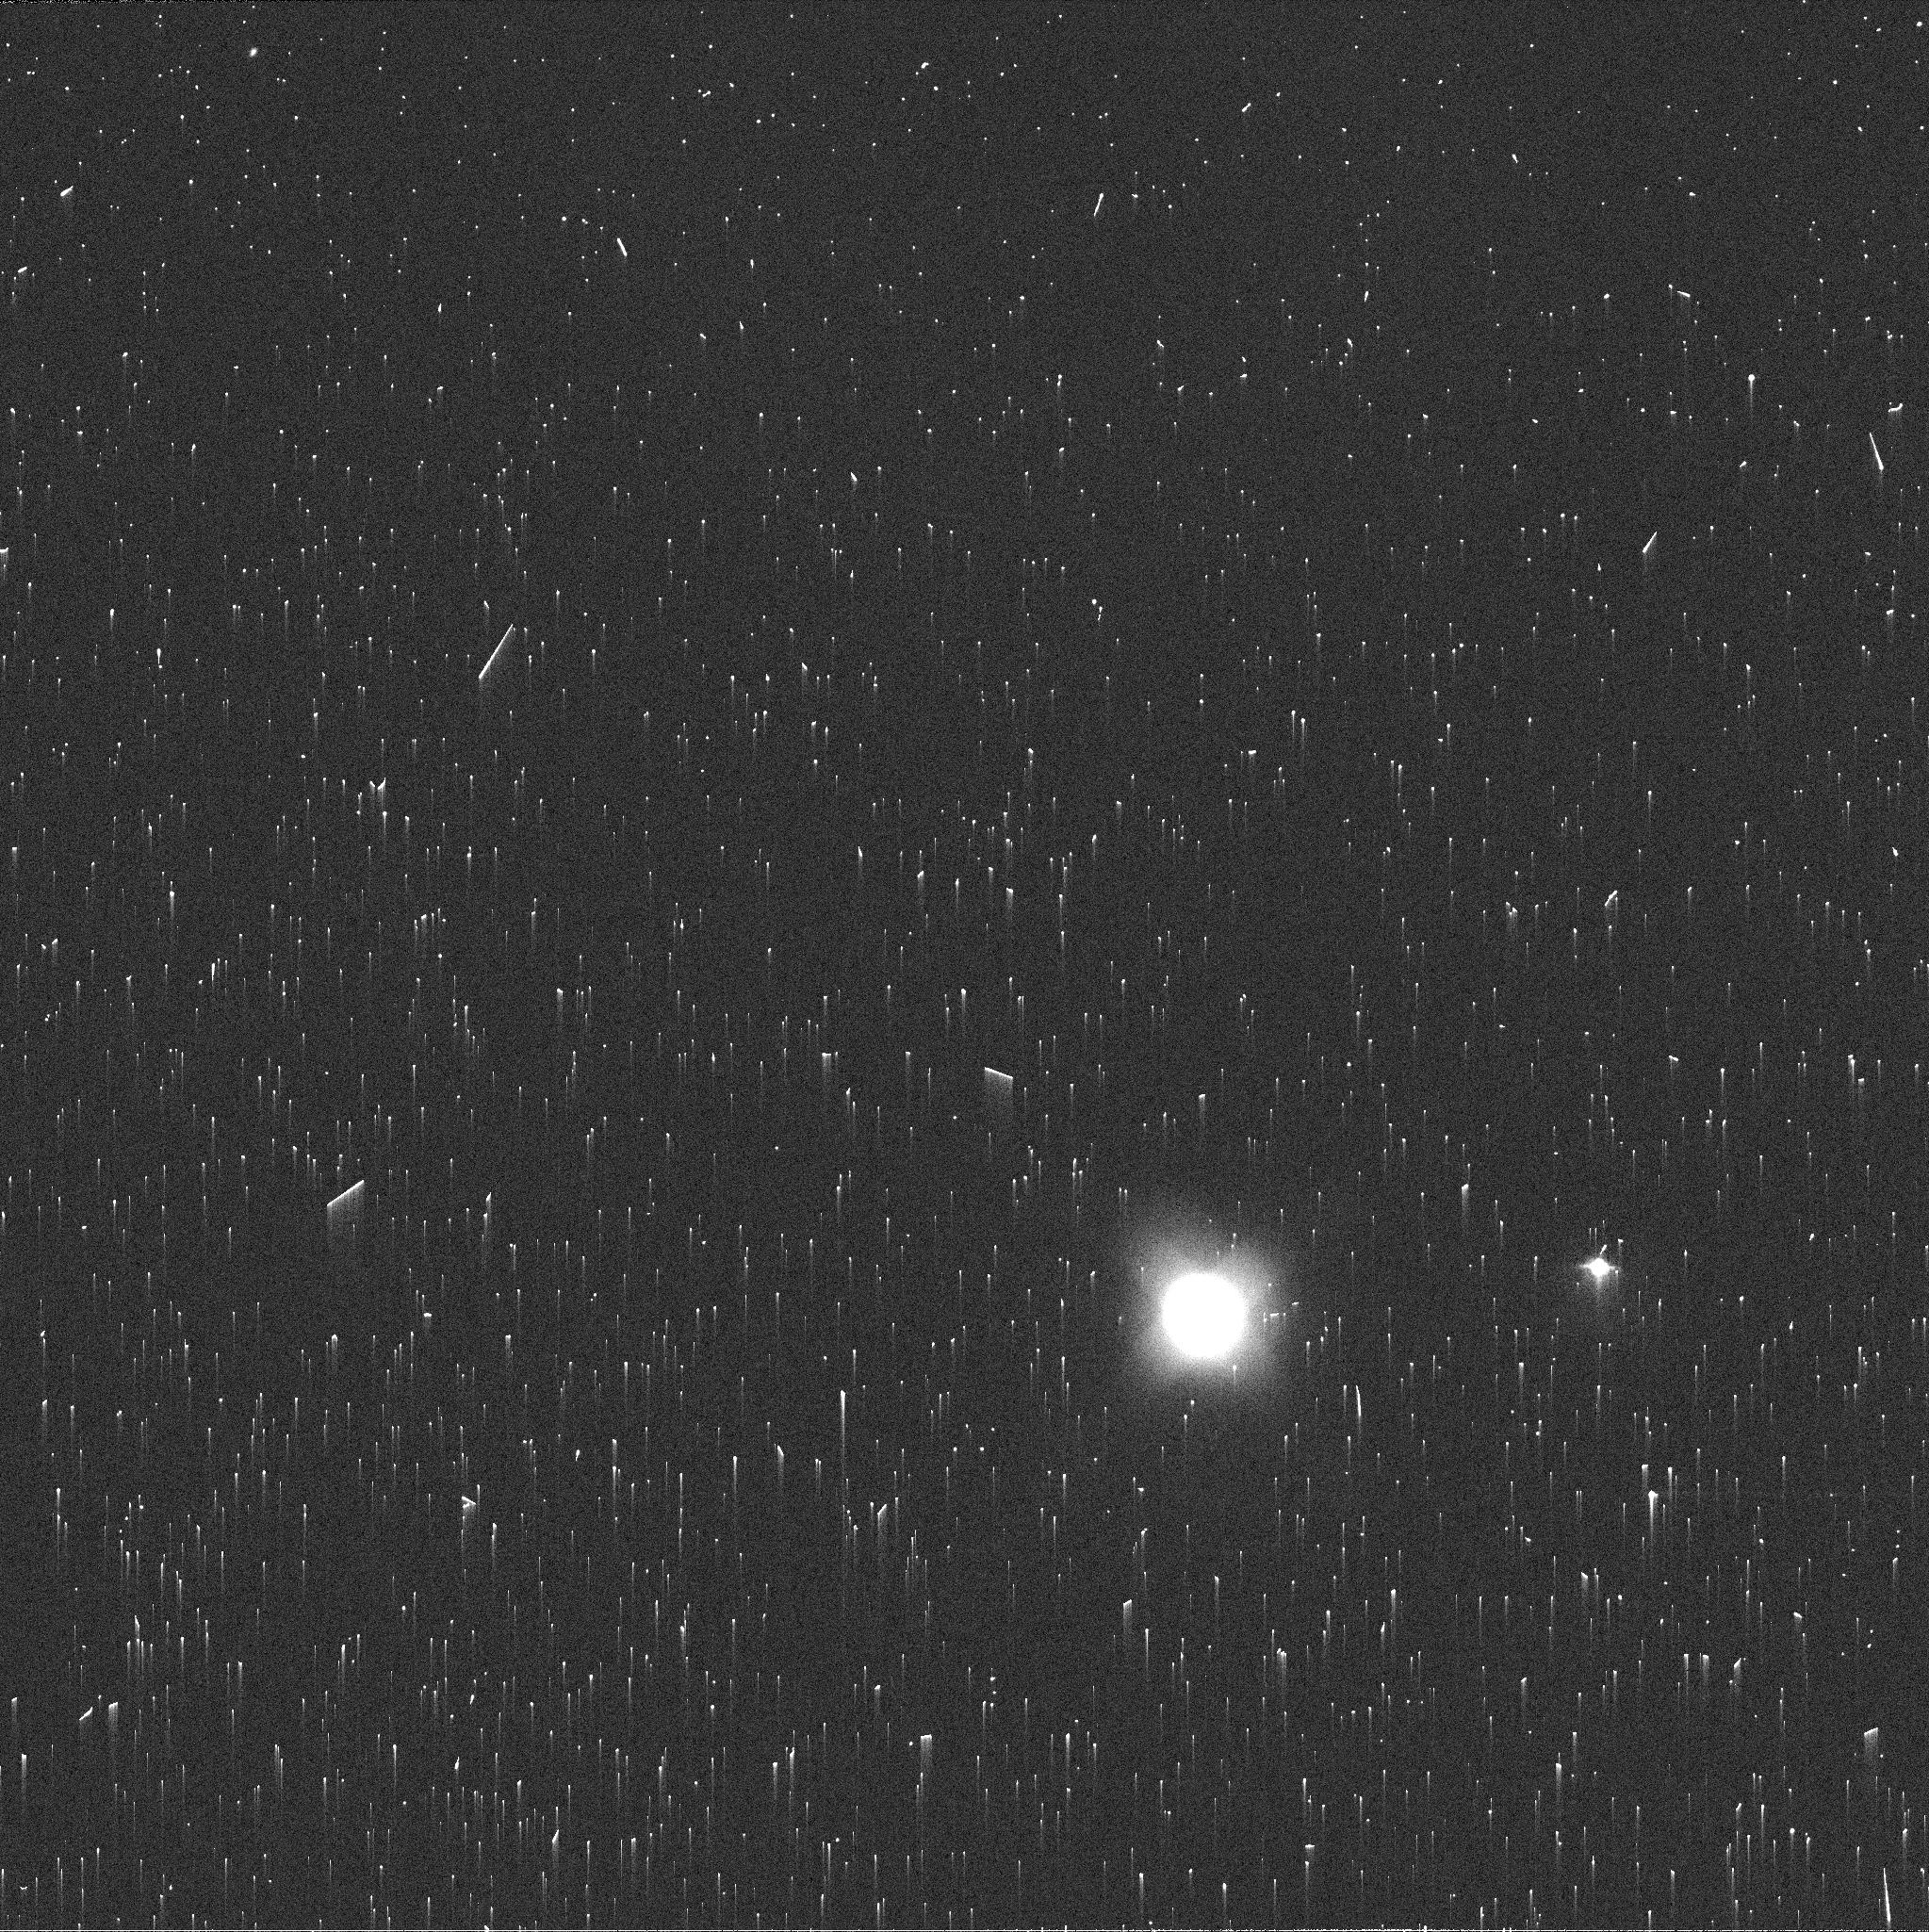
Target: NEPTUNE-MAPS. Instrument: WFC3/UVIS. Filter: FQ619N. Exposure: 2 min. Observation ID: iew629o7q

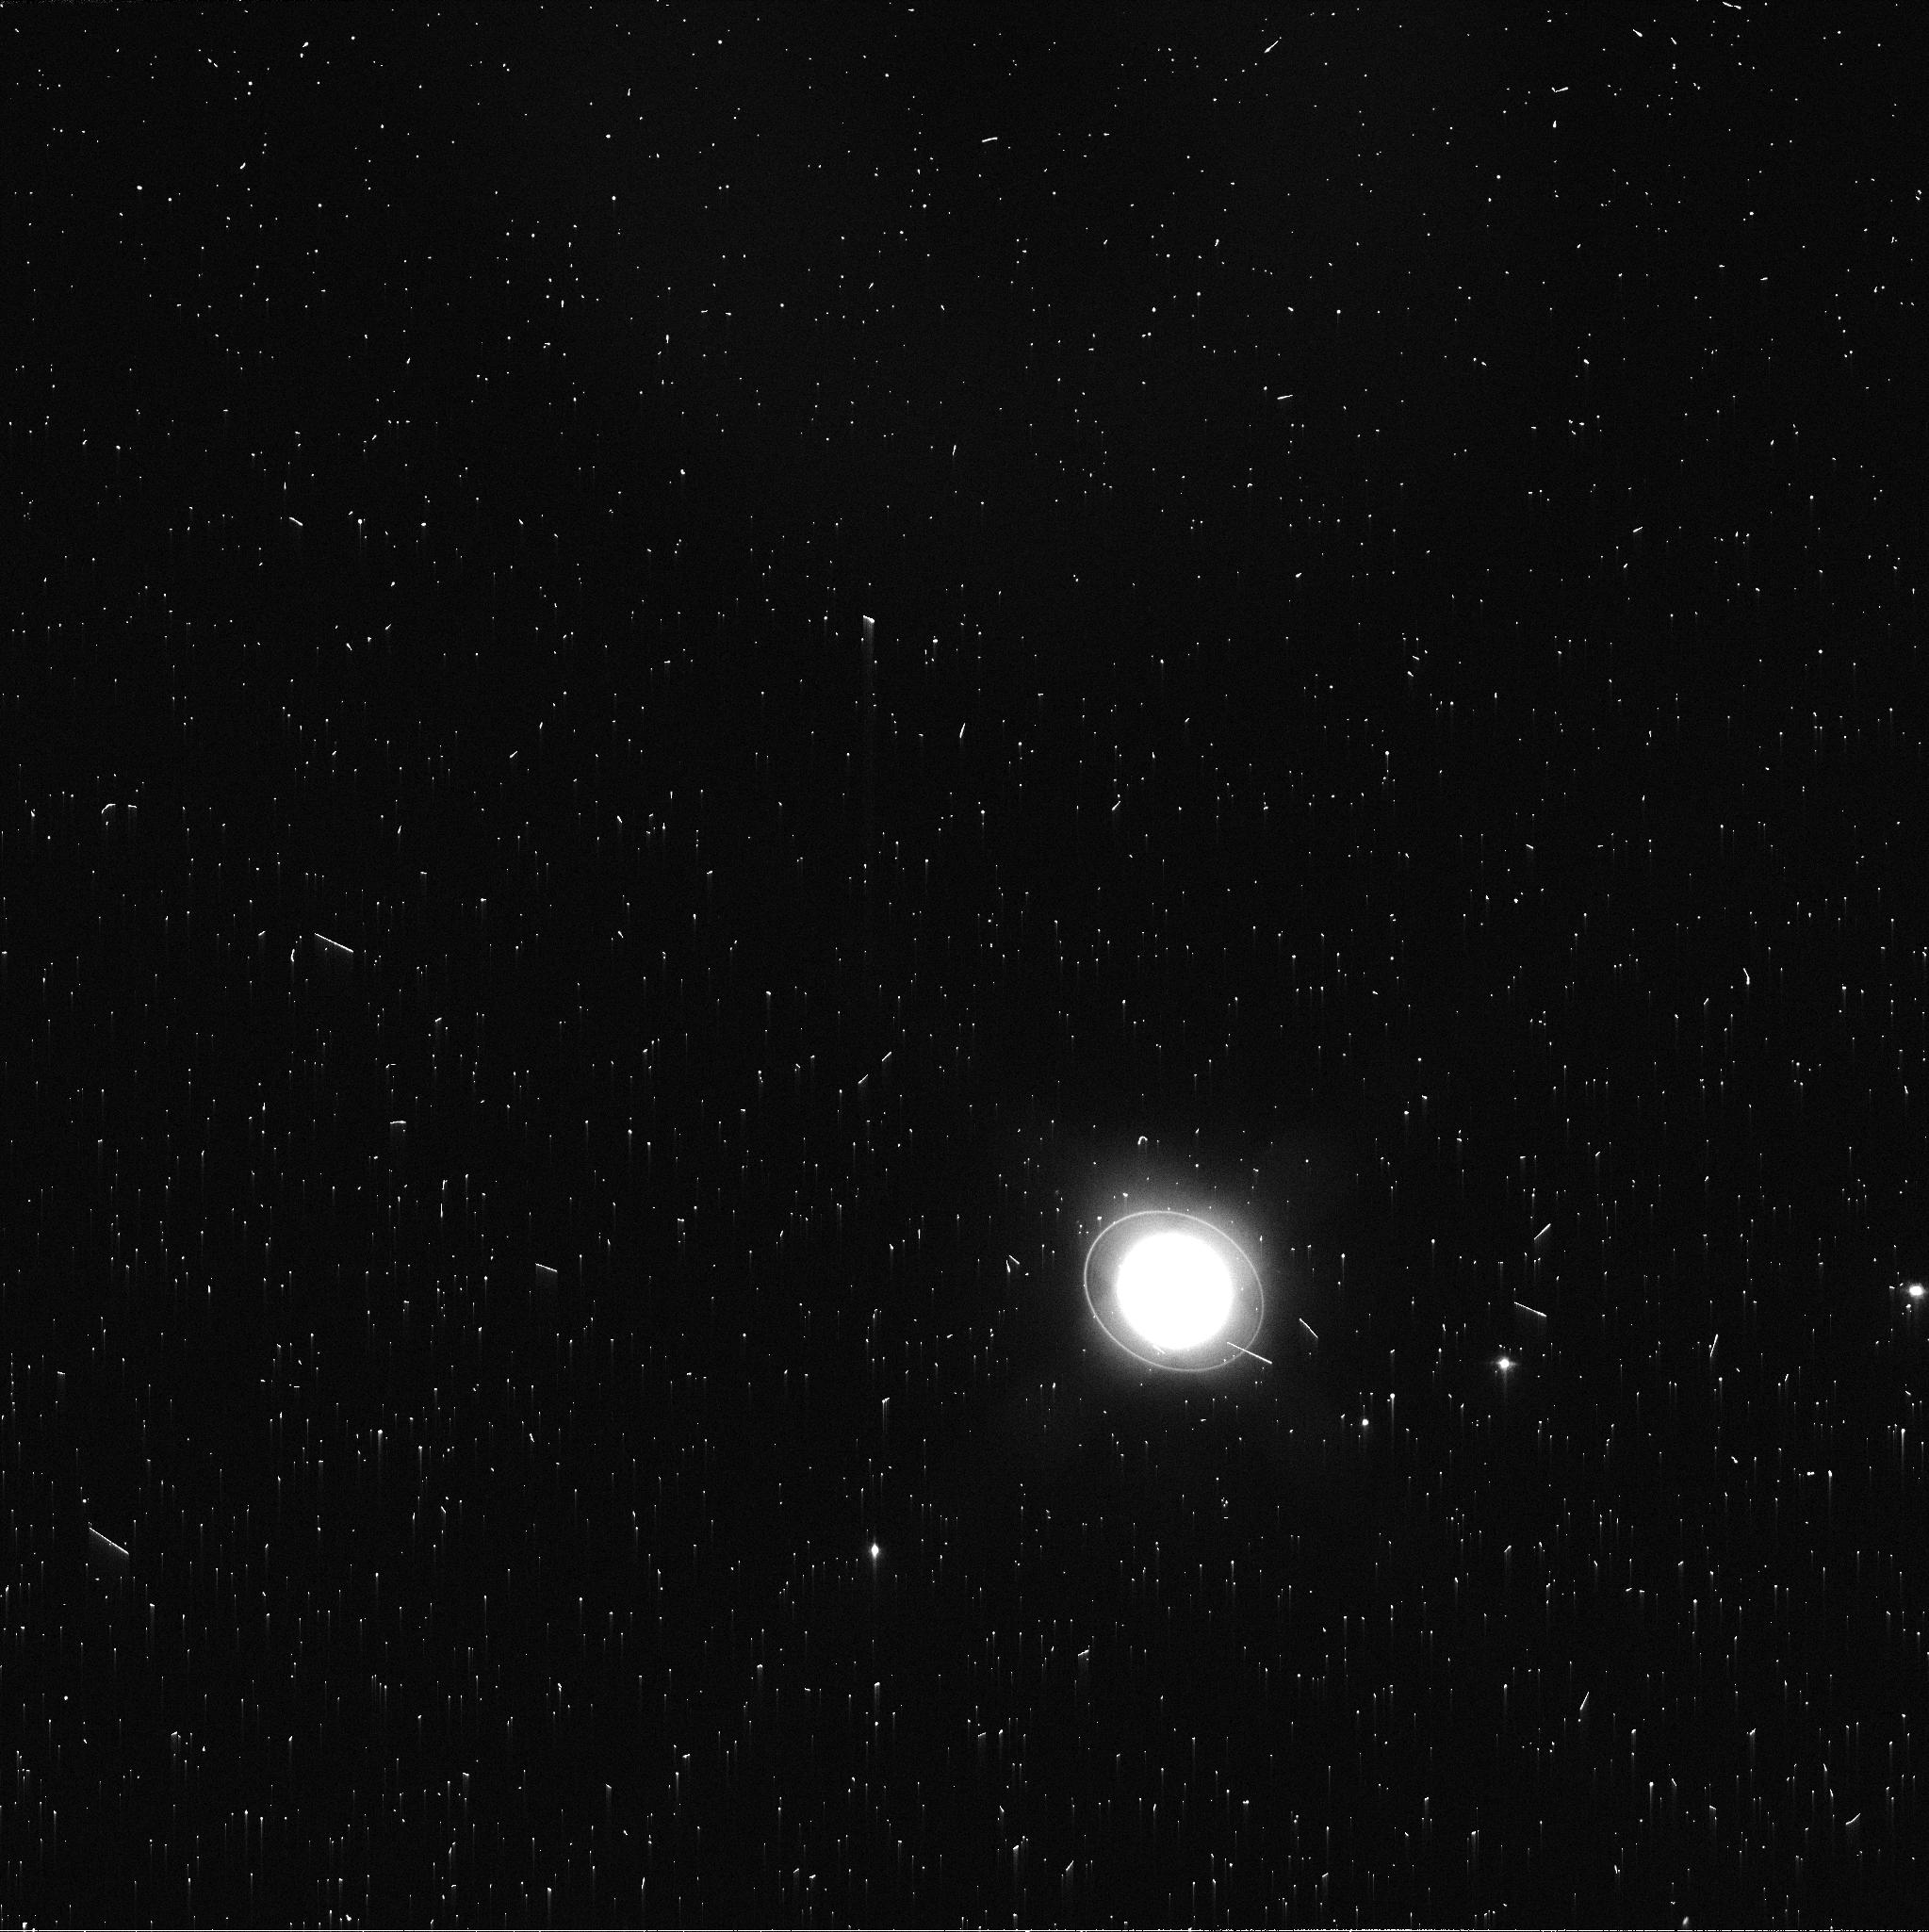
Target: URANUS-MAPS. Instrument: WFC3/UVIS. Filter: FQ619N. Exposure: 2 min. Observation ID: iew601rpq

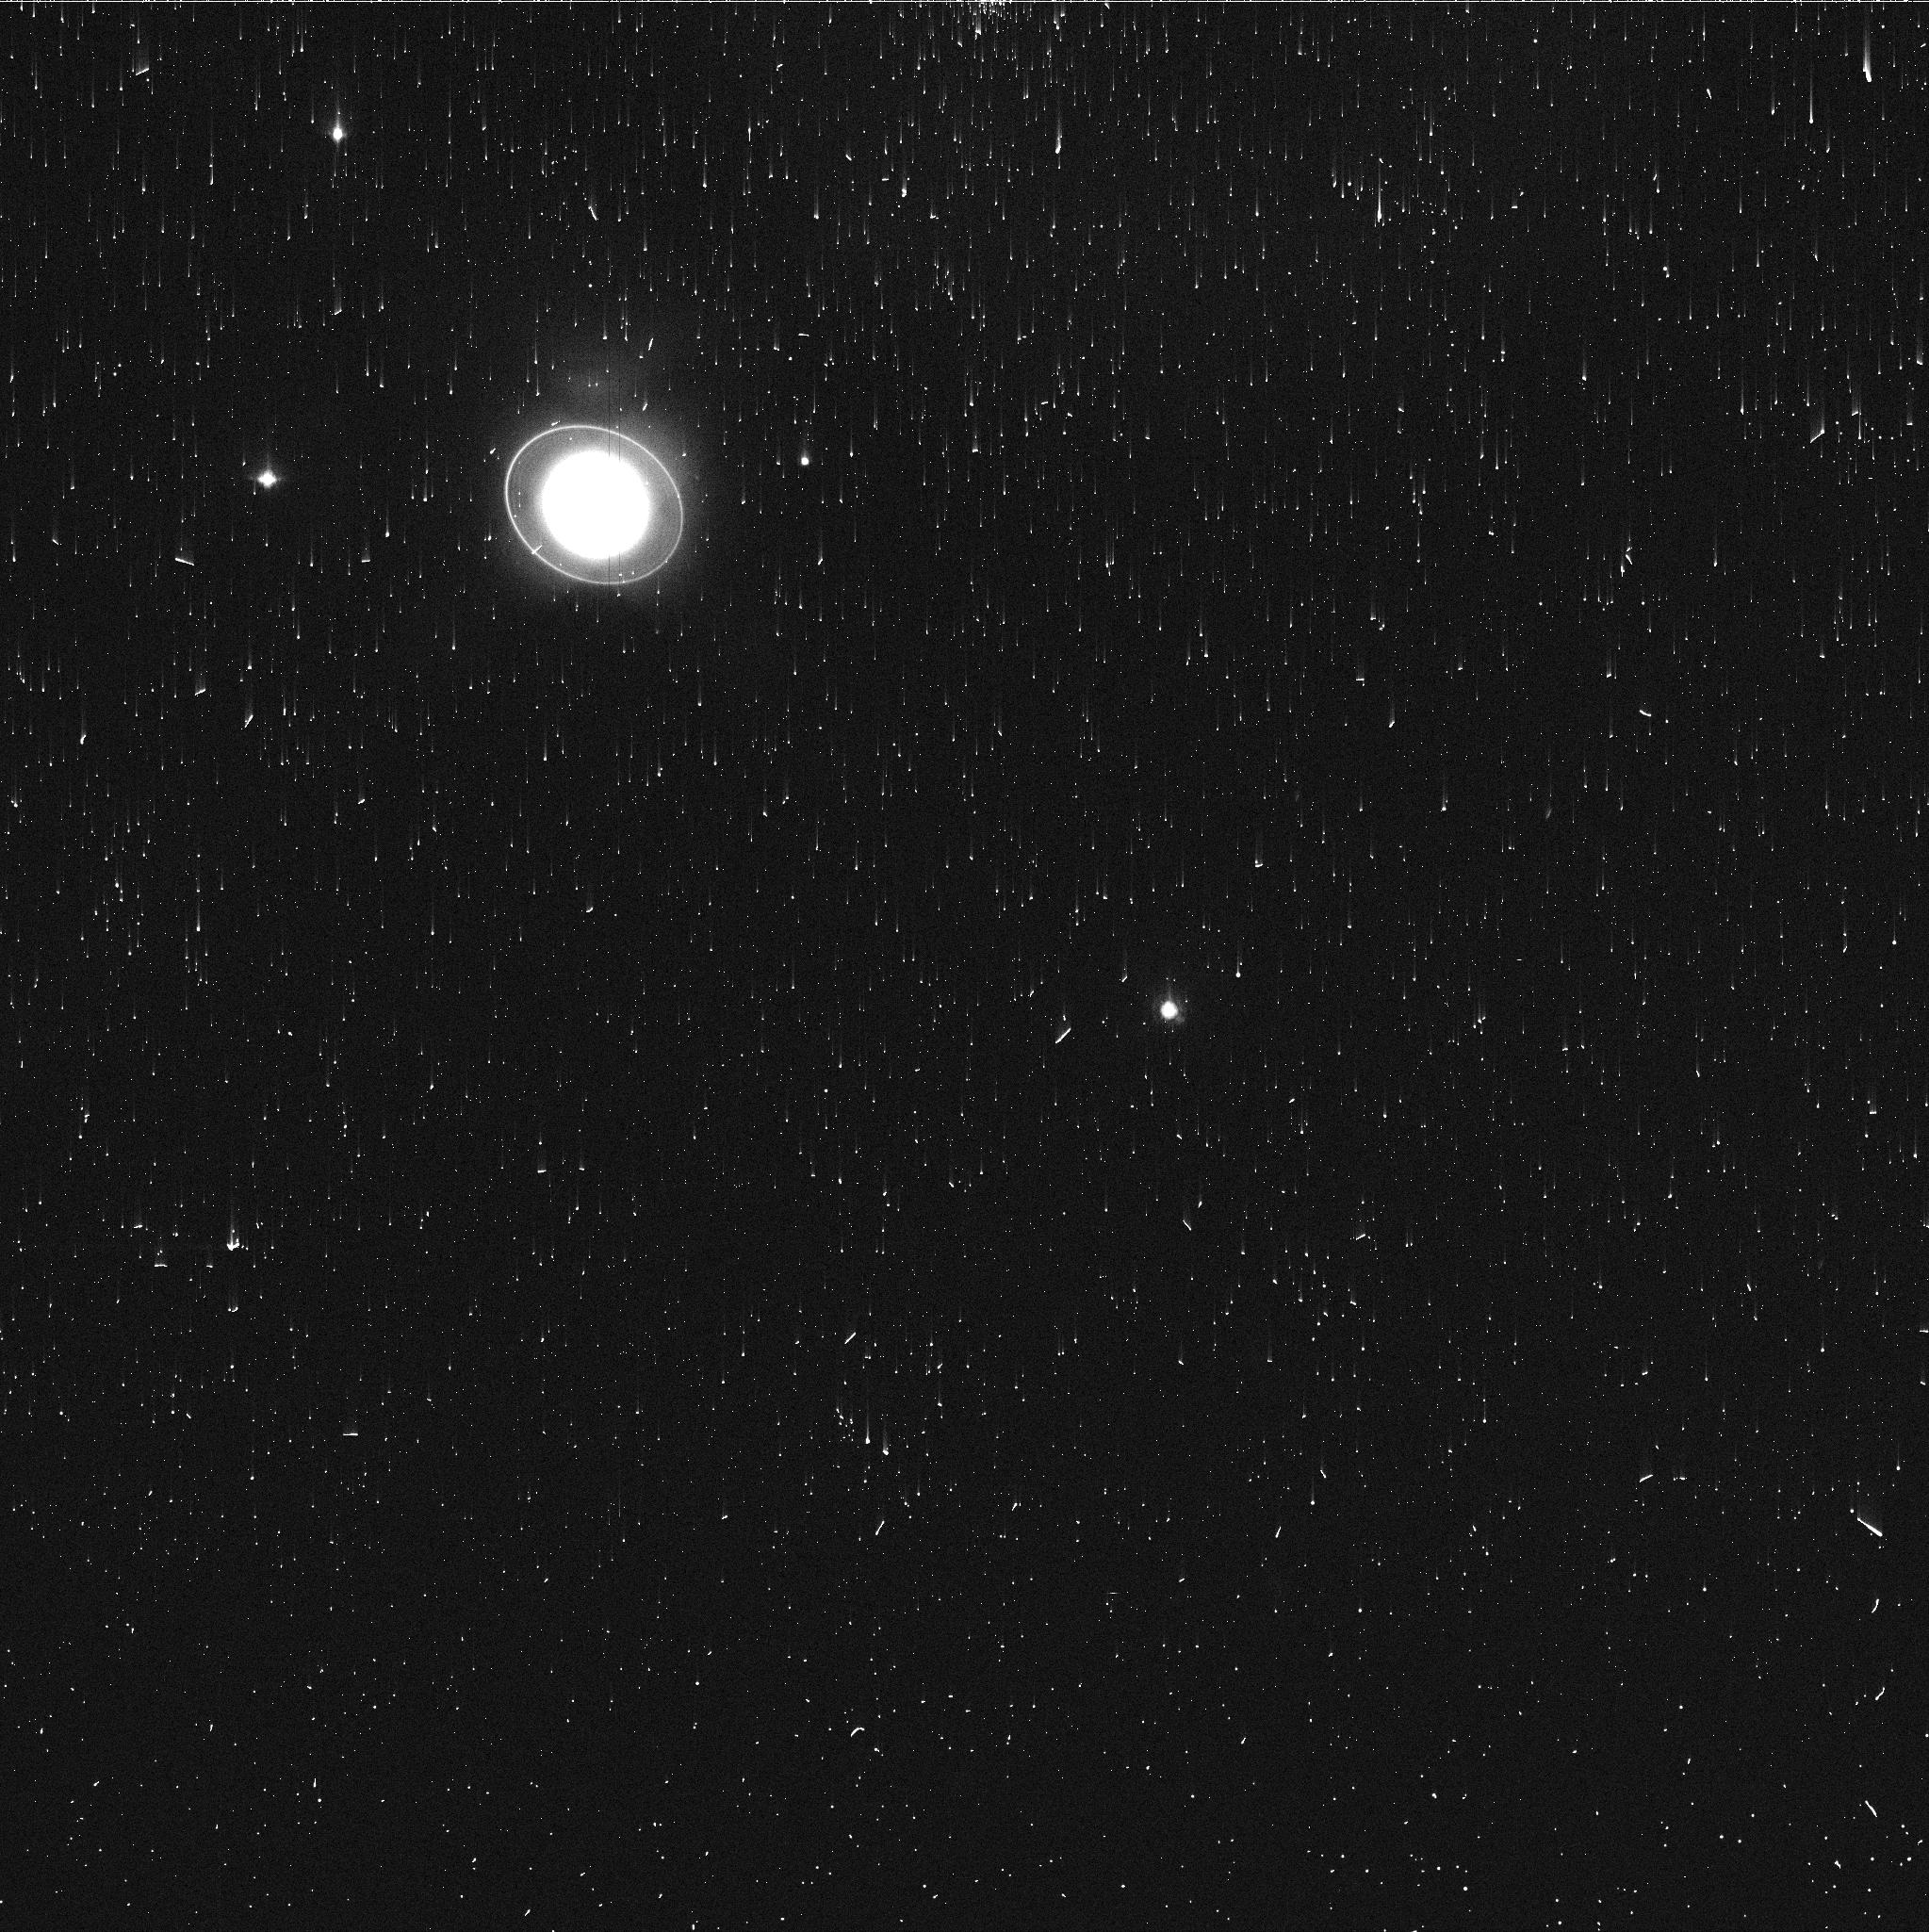
Target: URANUS-MAPS. Instrument: WFC3/UVIS. Filter: FQ727N. Exposure: 3 min. Observation ID: iew607hbq

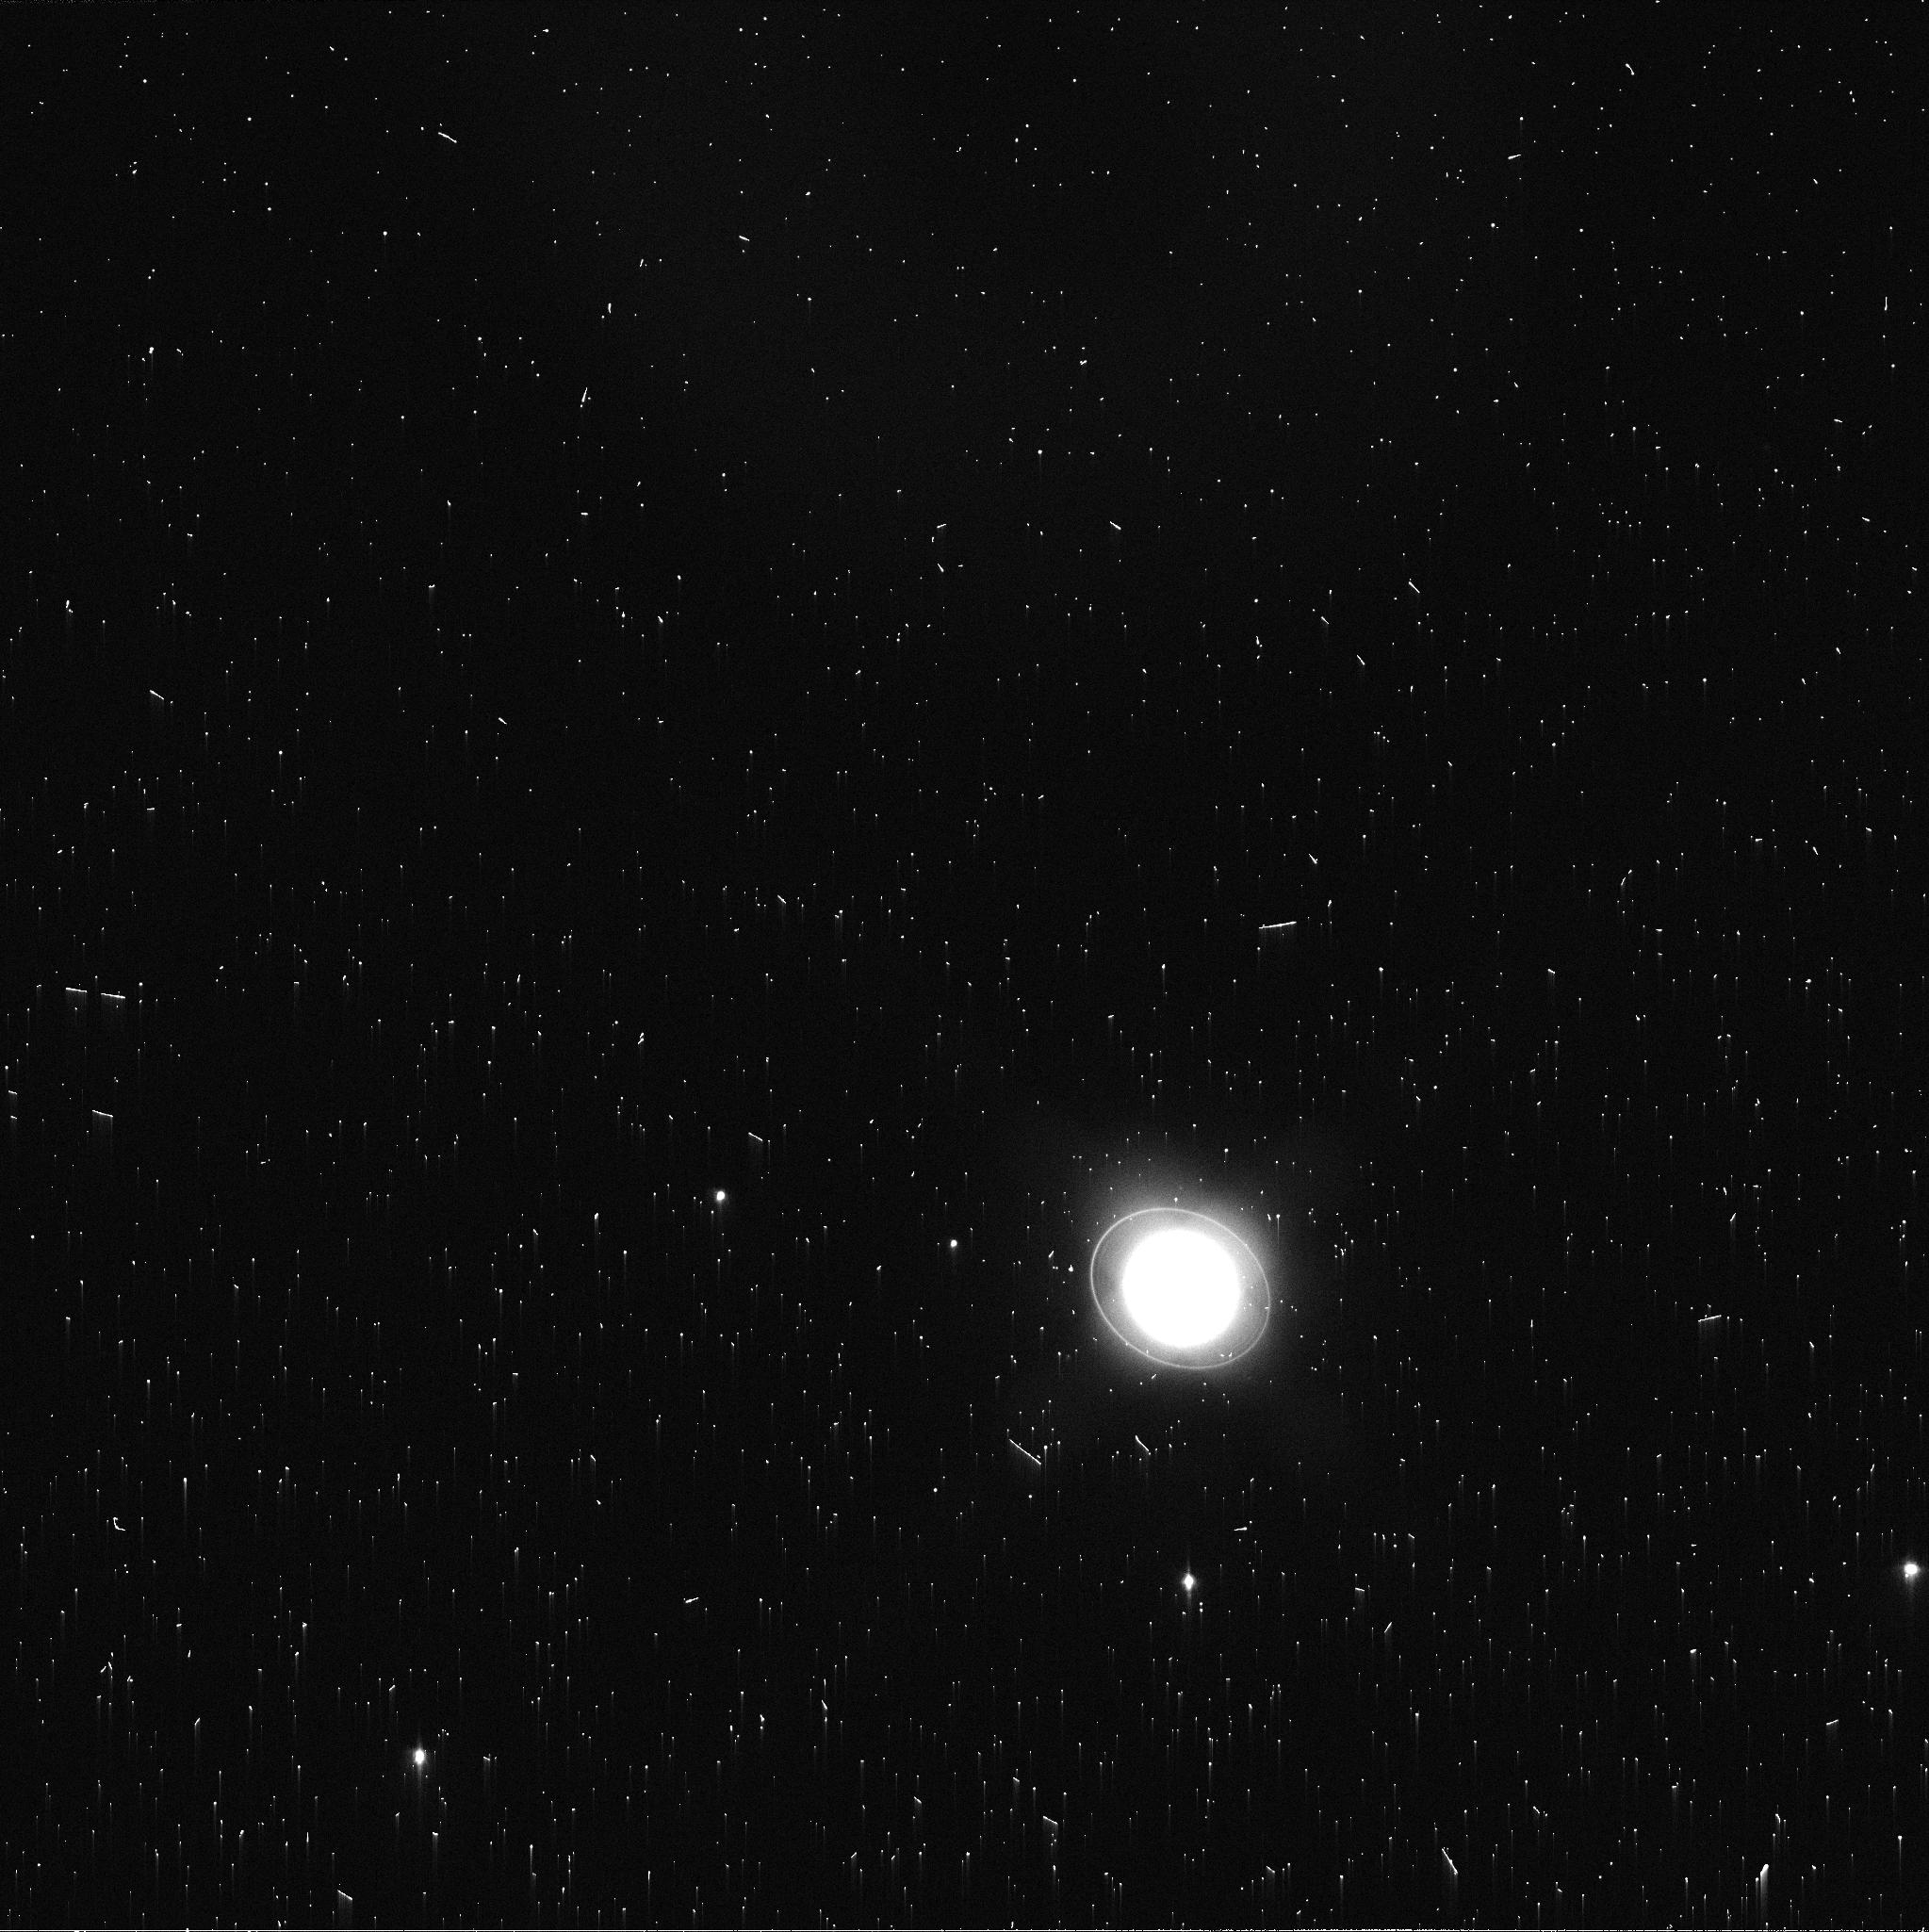
Target: URANUS-MAPS. Instrument: WFC3/UVIS. Filter: FQ619N. Exposure: 2 min. Observation ID: iew604uxq

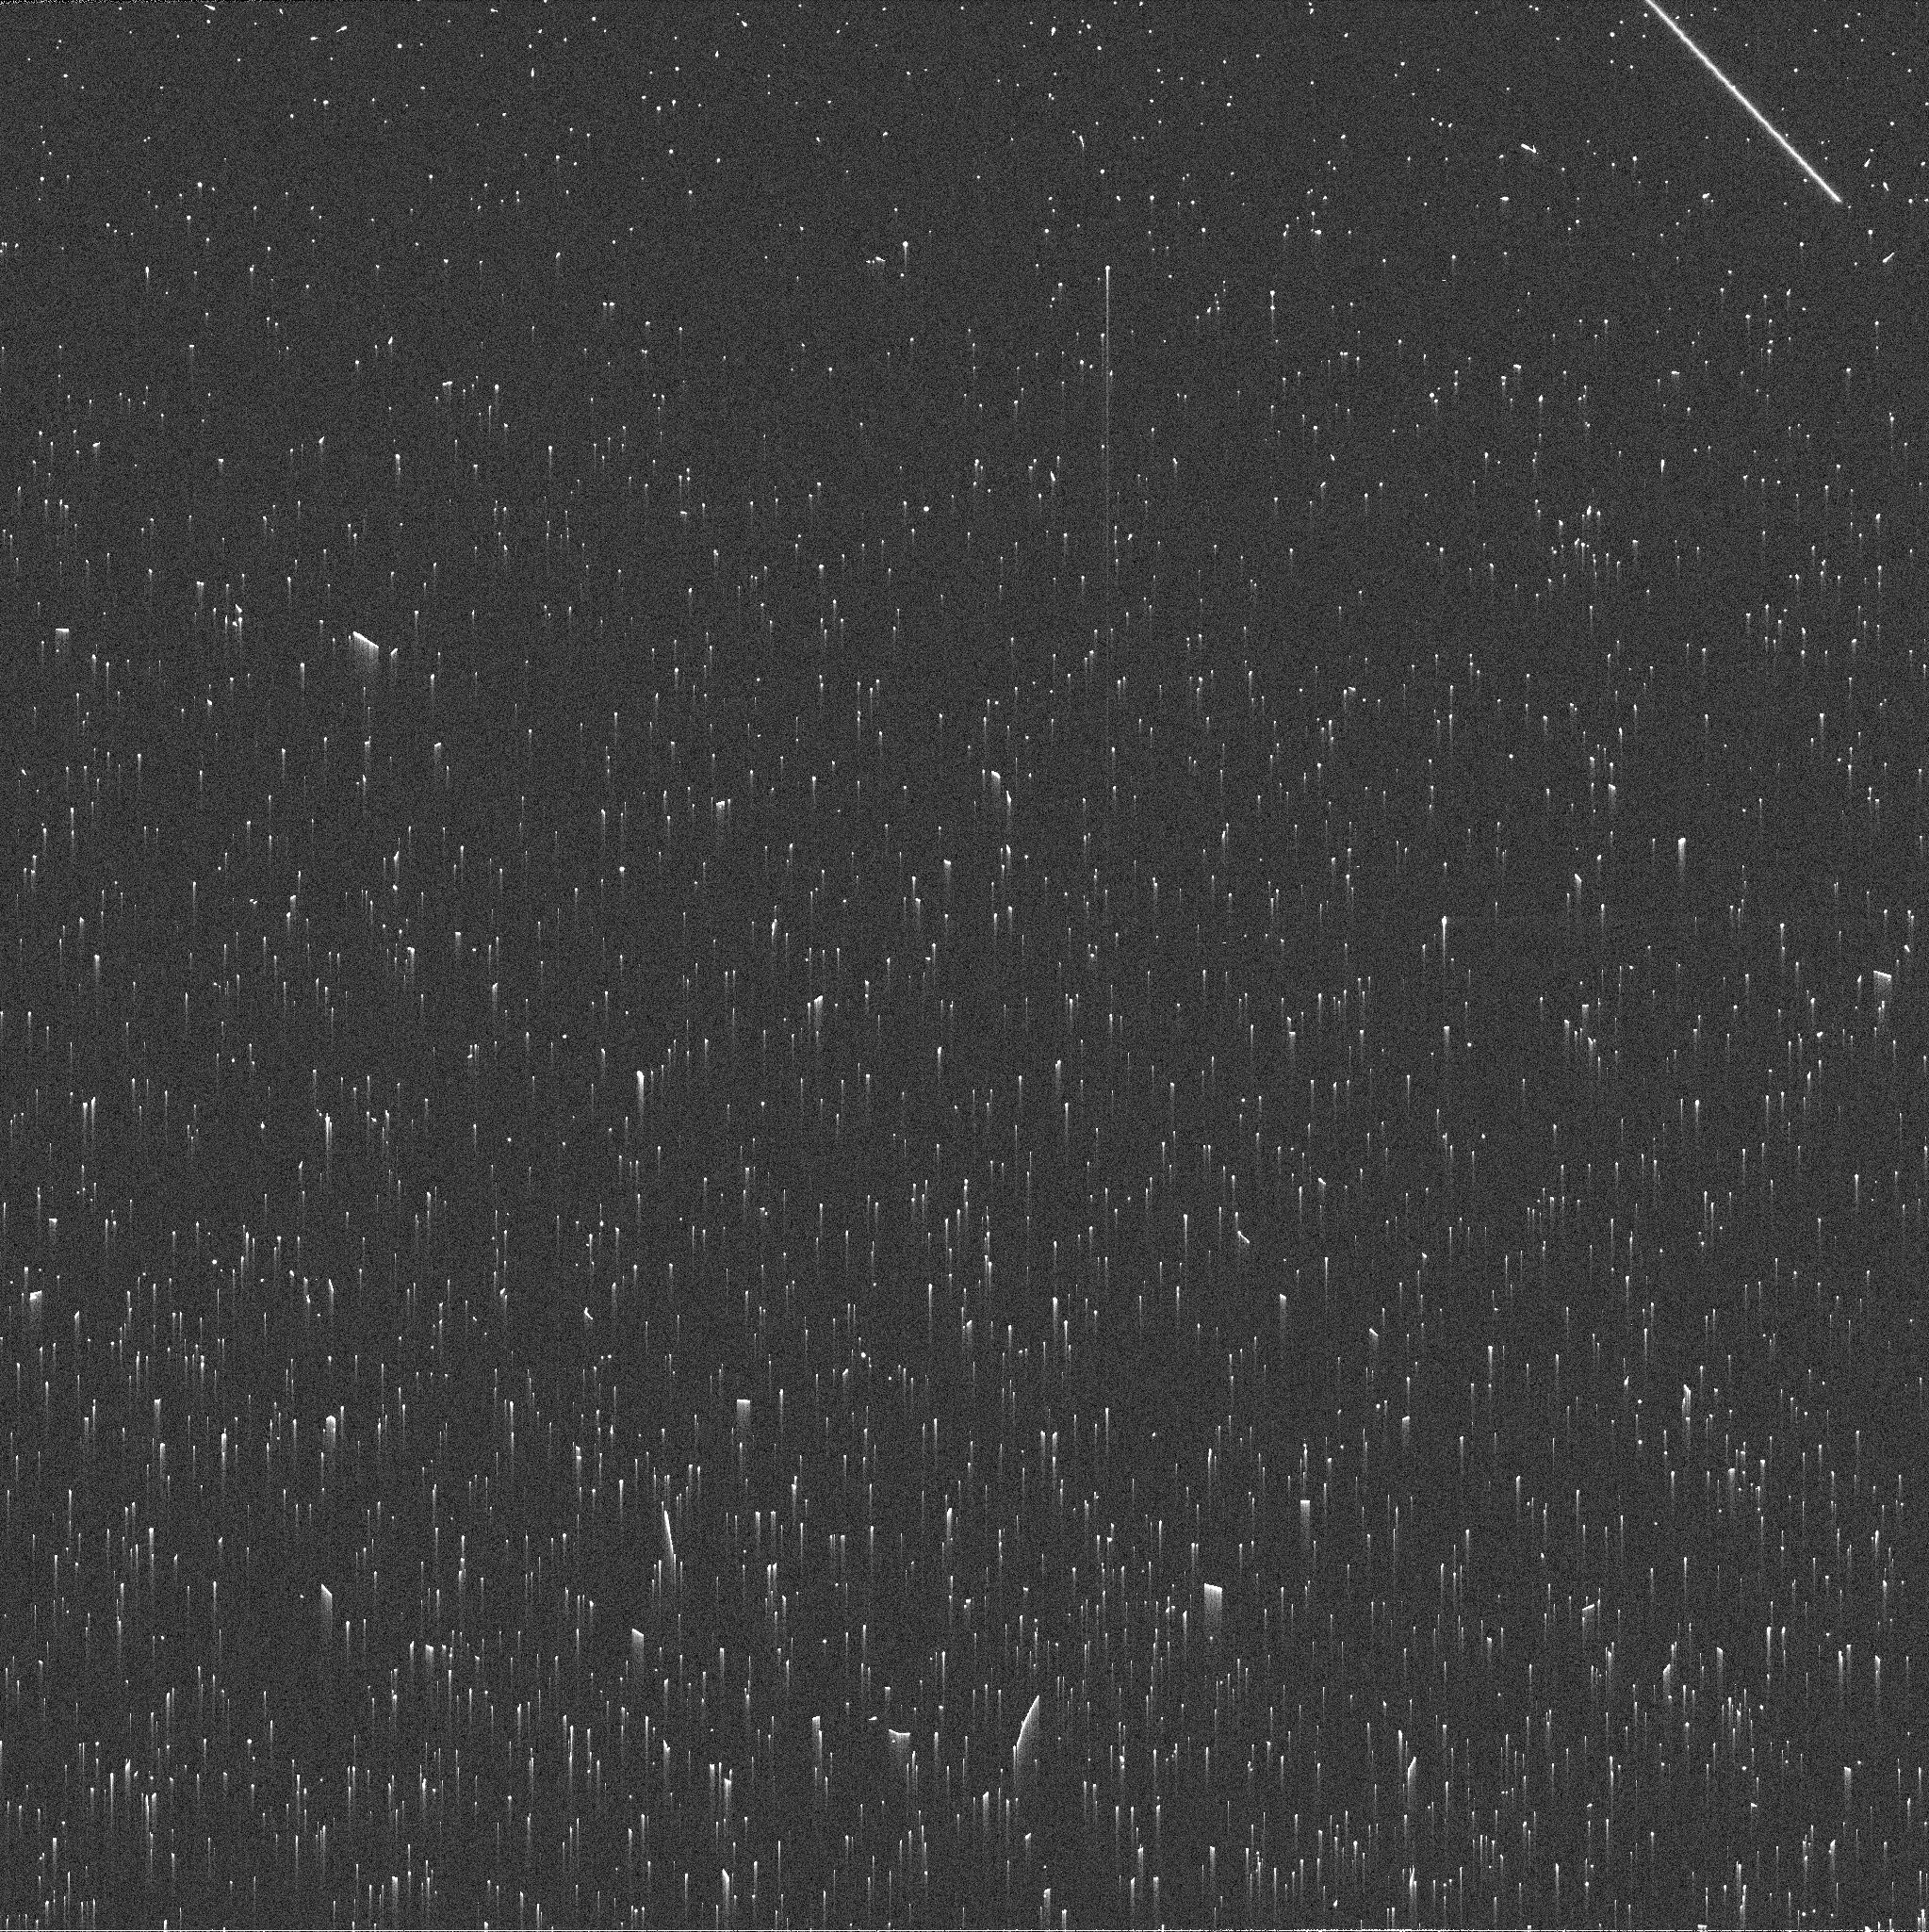
Target: NEPTUNE-MAPS. Instrument: WFC3/UVIS. Filter: FQ619N. Exposure: 2 min. Observation ID: iew623g6q

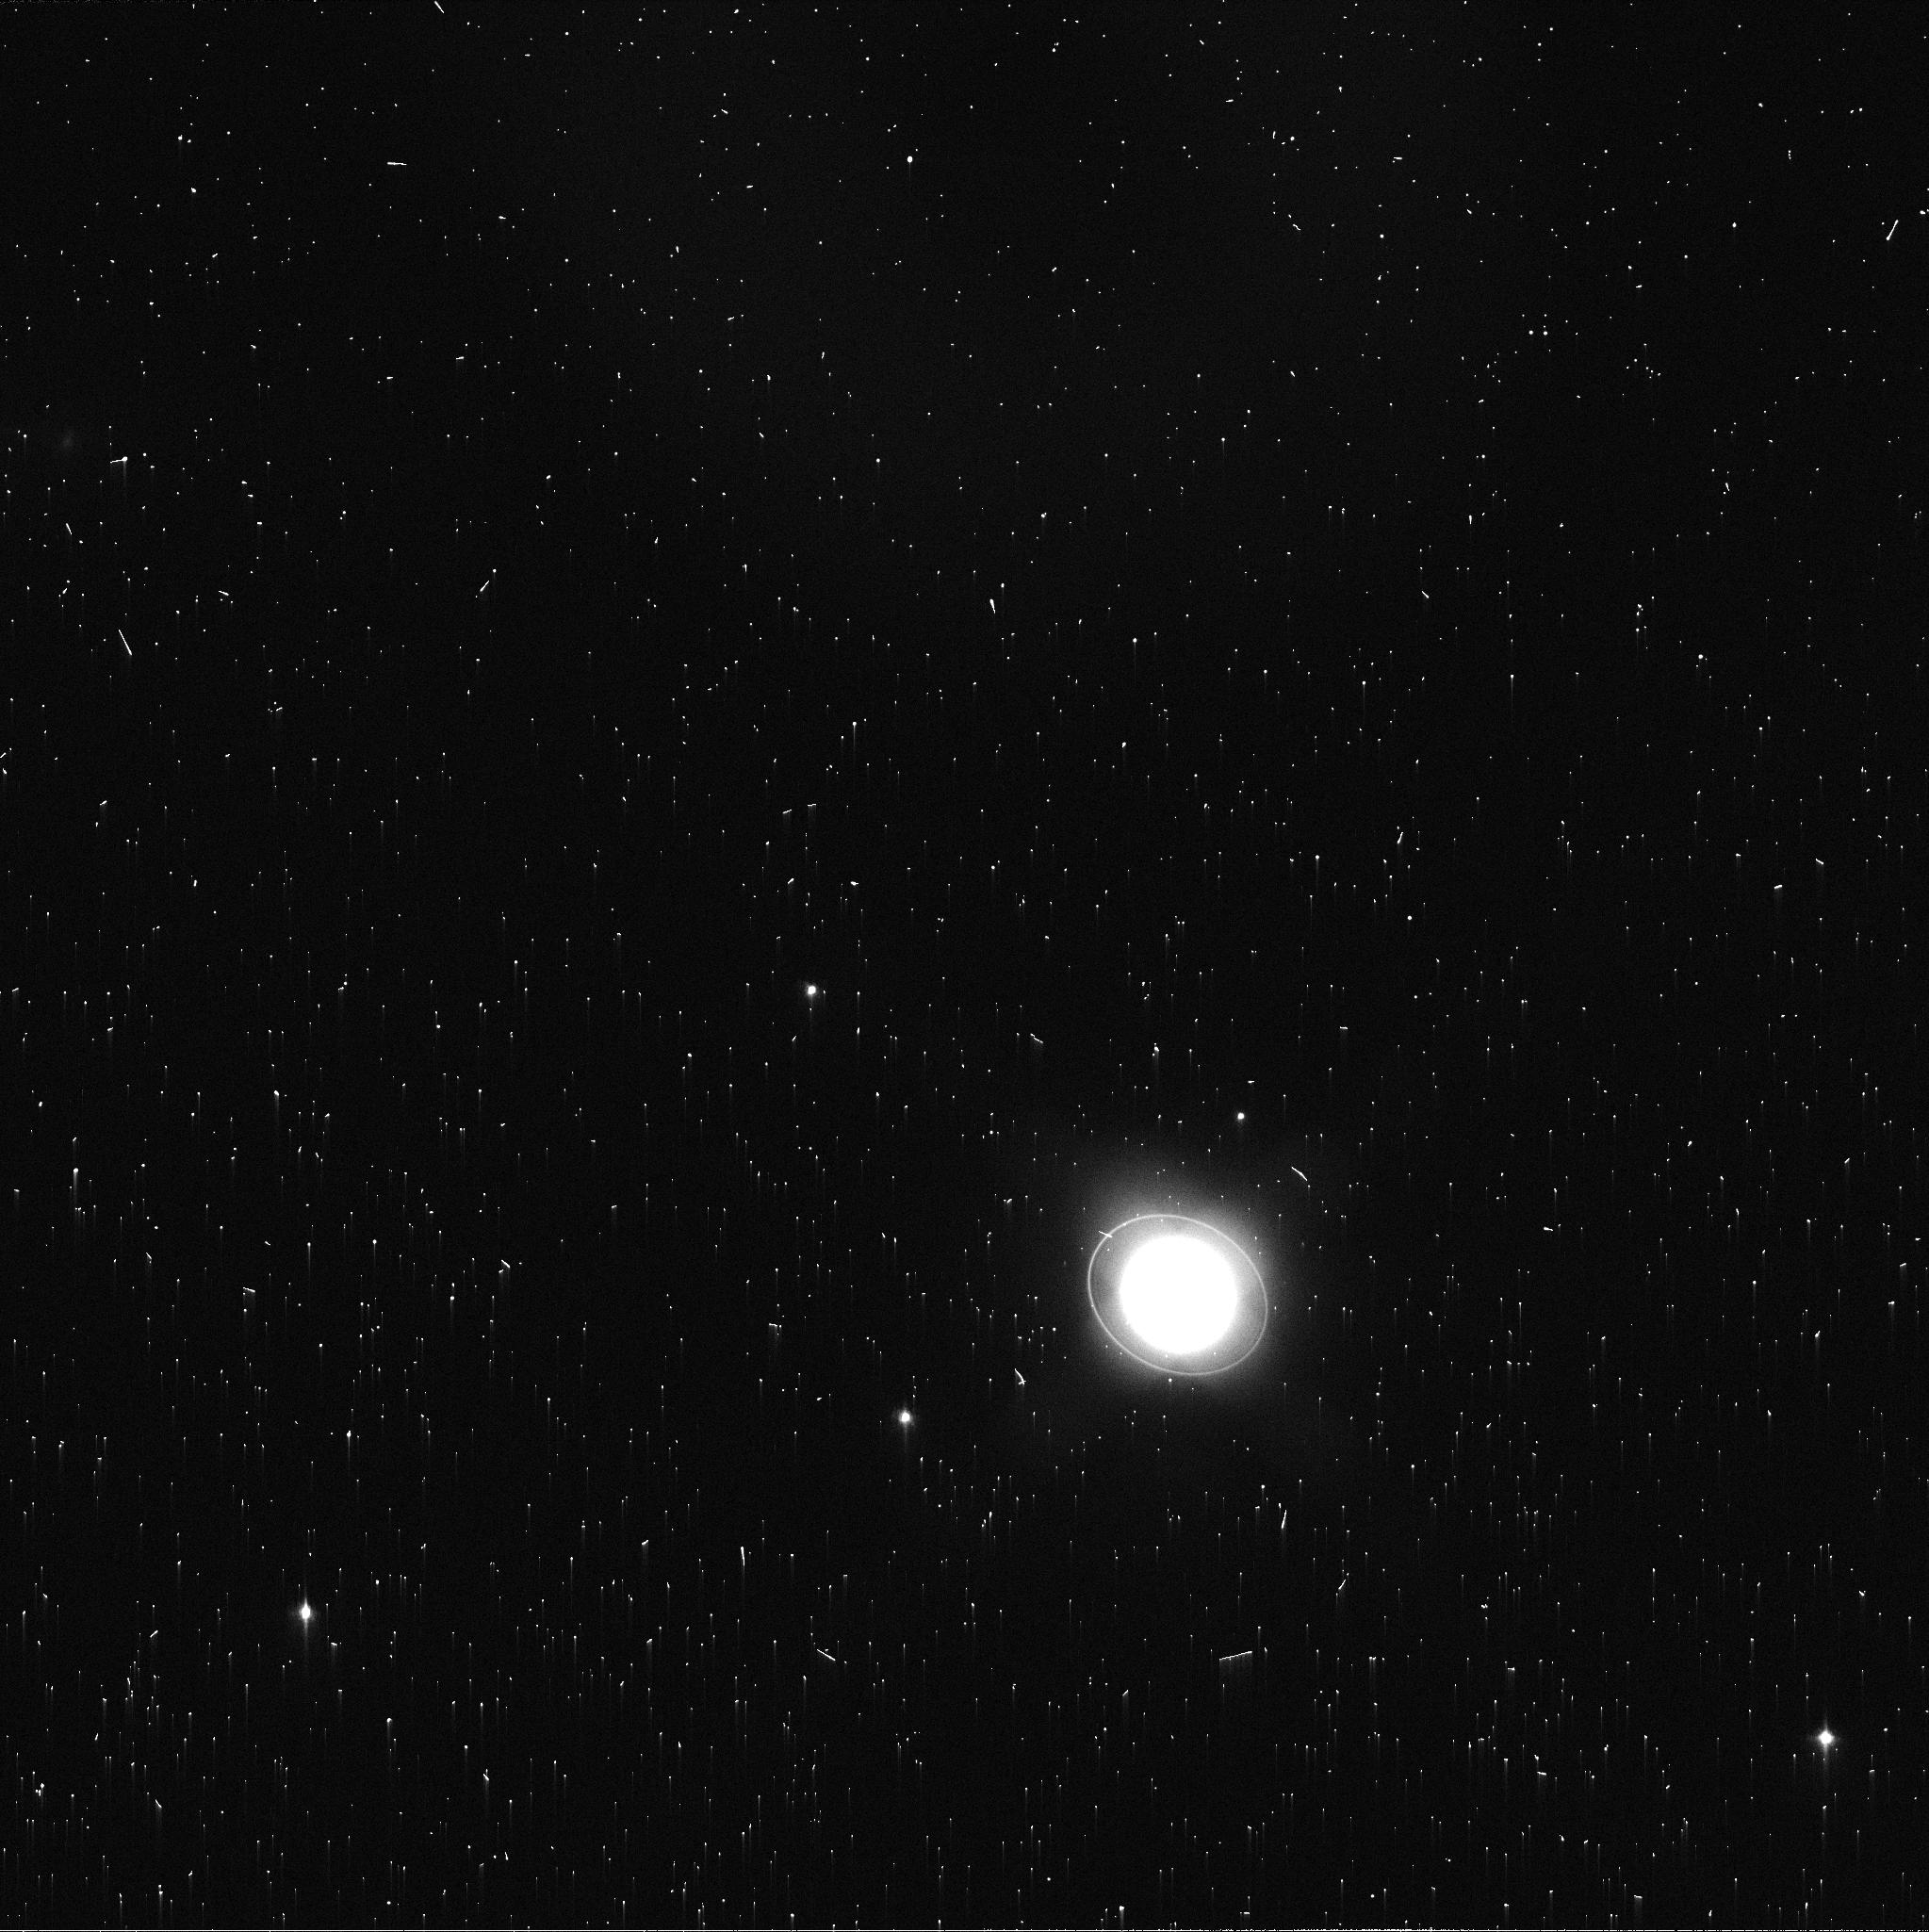
Target: URANUS-MAPS. Instrument: WFC3/UVIS. Filter: FQ619N. Exposure: 2 min. Observation ID: iew606dpq

Hubble 2020: Outer Planet Atmospheres Legacy (OPAL) Program (PI: Simon, Amy)

Long time base observations of the outer planets are critical in understanding the atmospheric dynamics and evolution of the gas giants. We propose yearly monitoring of each giant planet for the remainder of Hubble's lifetime to provide a lasting legacy of increasingly valuable data for time-domain studies. The Hubble Space Telescope is a unique asset to planetary science, allowing high spatial resolution data with absolute photometric knowledge. For the outer planets, gas/ice giant planets Jupiter, Saturn, Uranus and Neptune, many phenomena happen on timescales of years to decades, and the data we propose are beyond the scope of a typical GO program. Hubble is the only platform that can provide high spatial resolution global studies of cloud coloration, activity, and motion on a consistent time basis to help constrain the underlying mechanics.